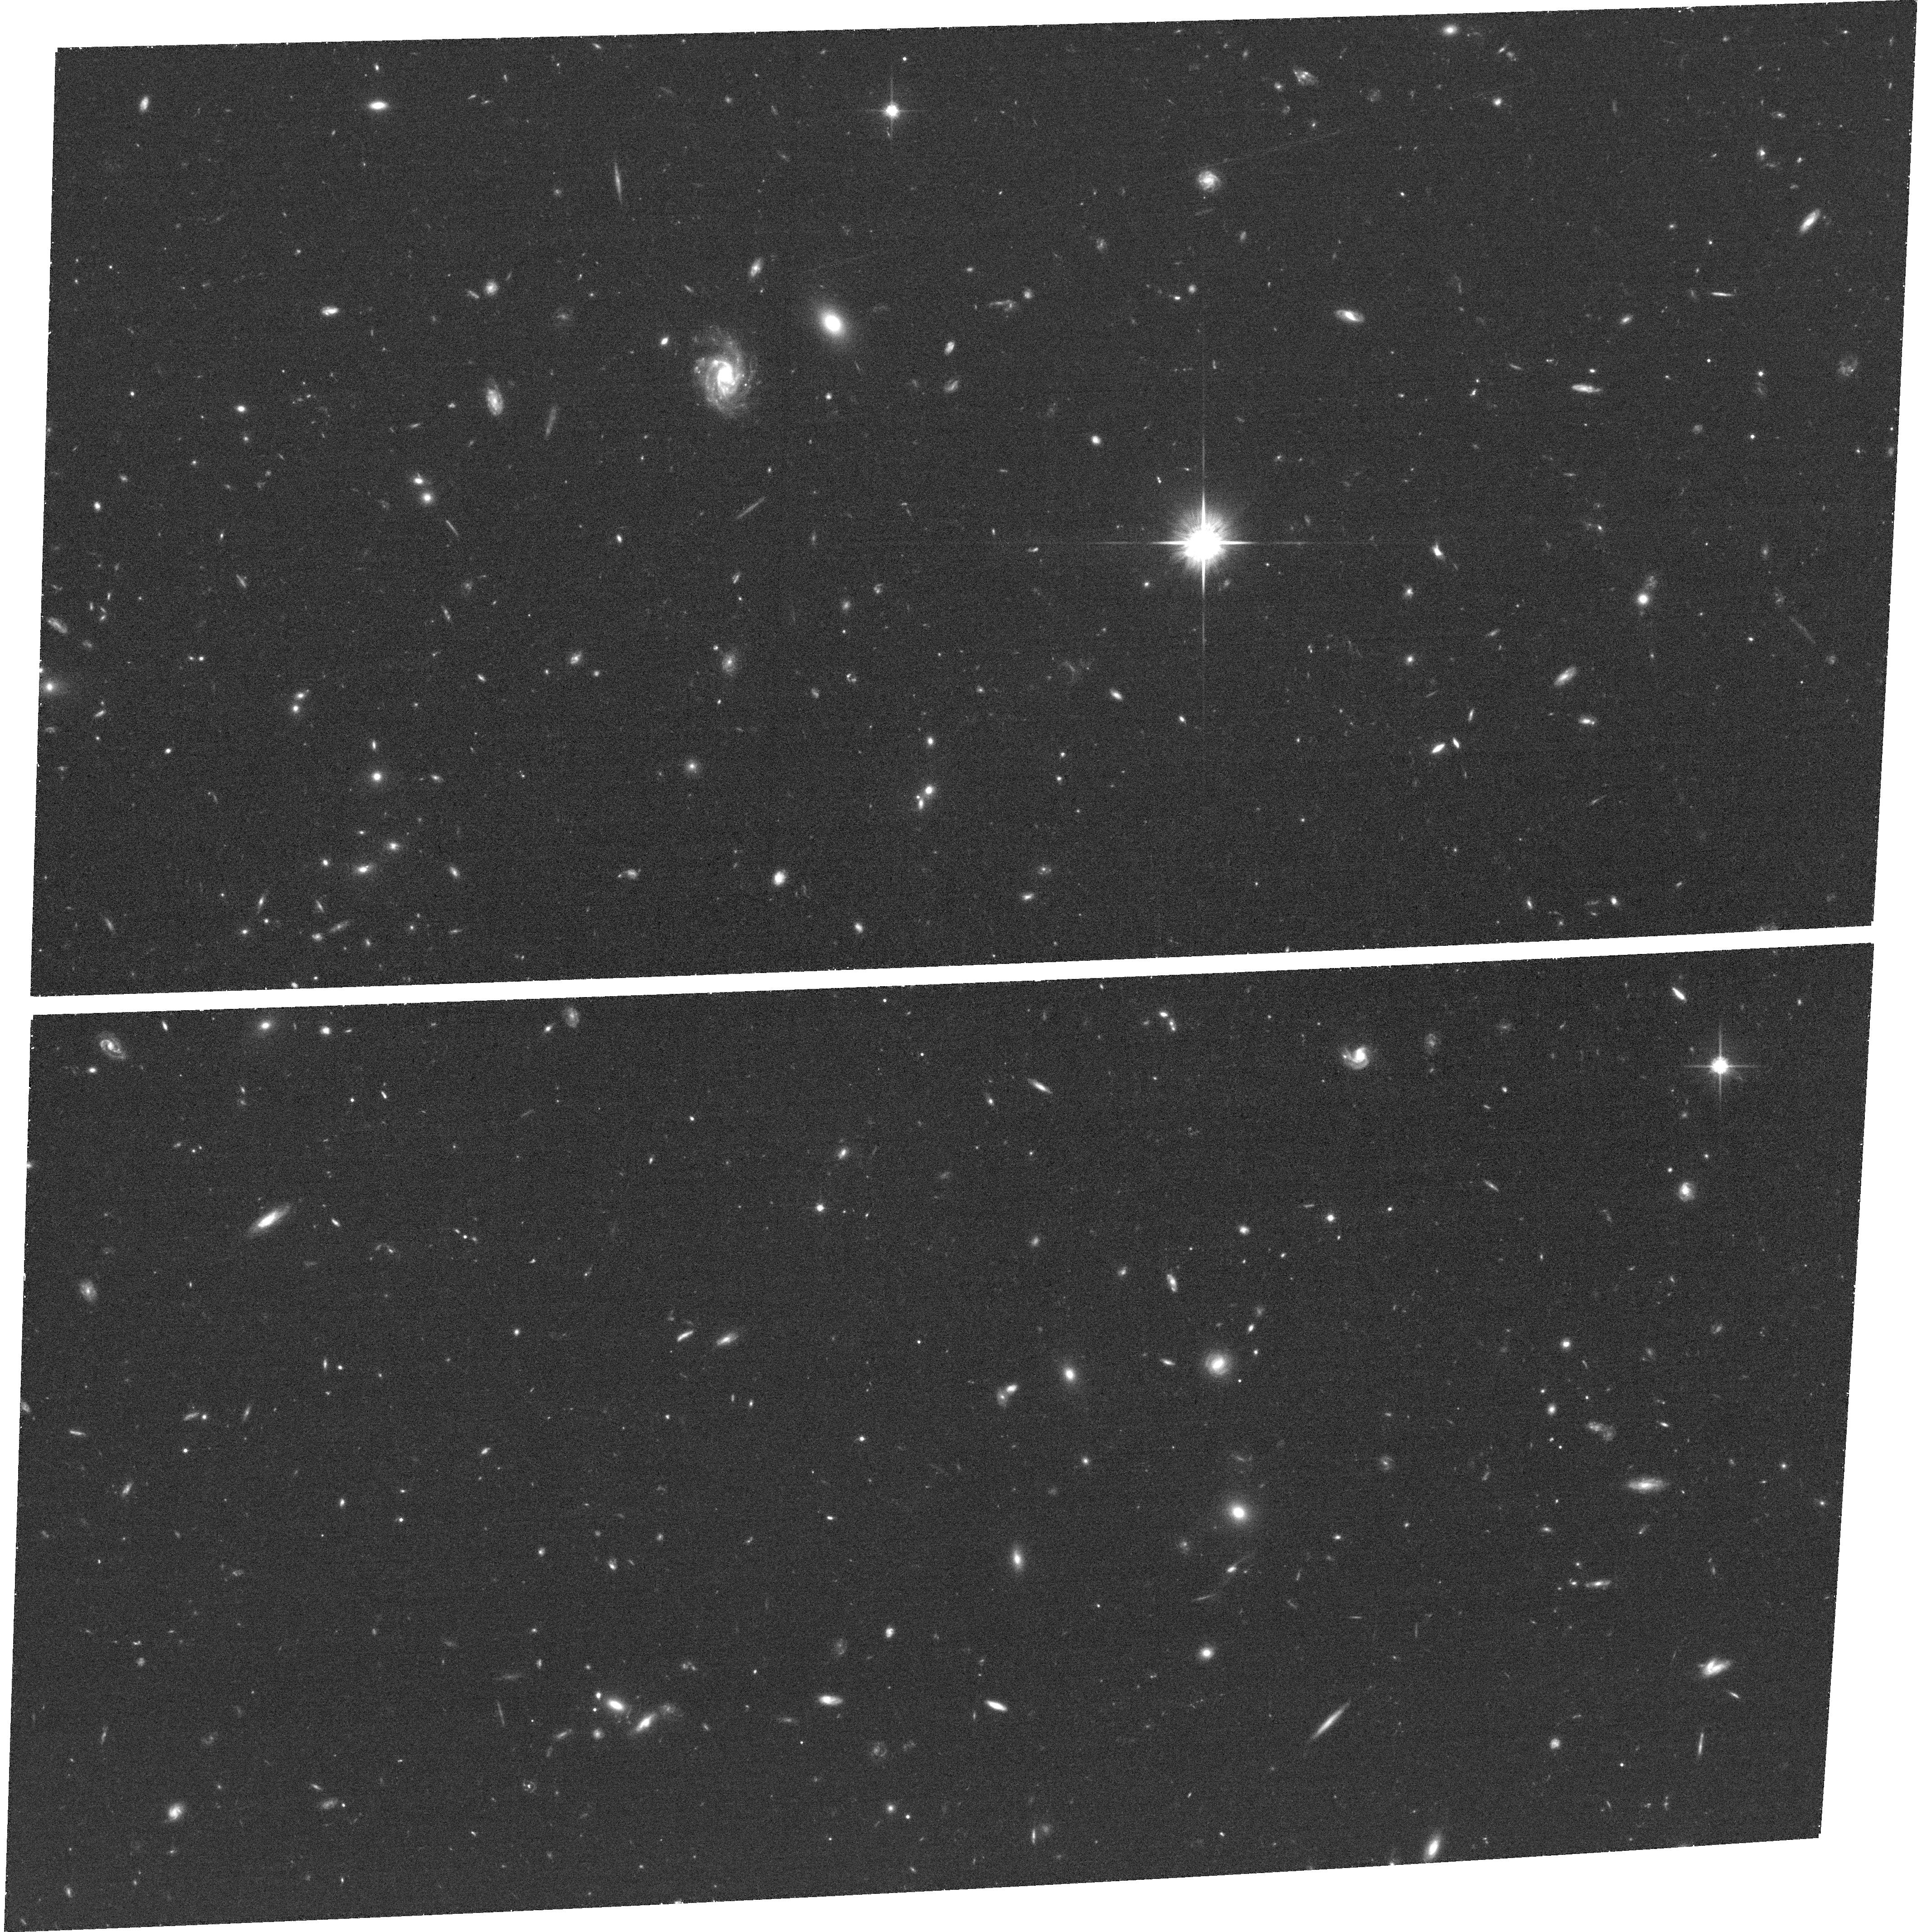
Target: field at RA 189.121°, Dec 62.262°. Instrument: ACS/WFC. Filter: F814W. Exposure: 42 min. Observation ID: hst_12442_ee_acs_wfc_f814w_jbohee

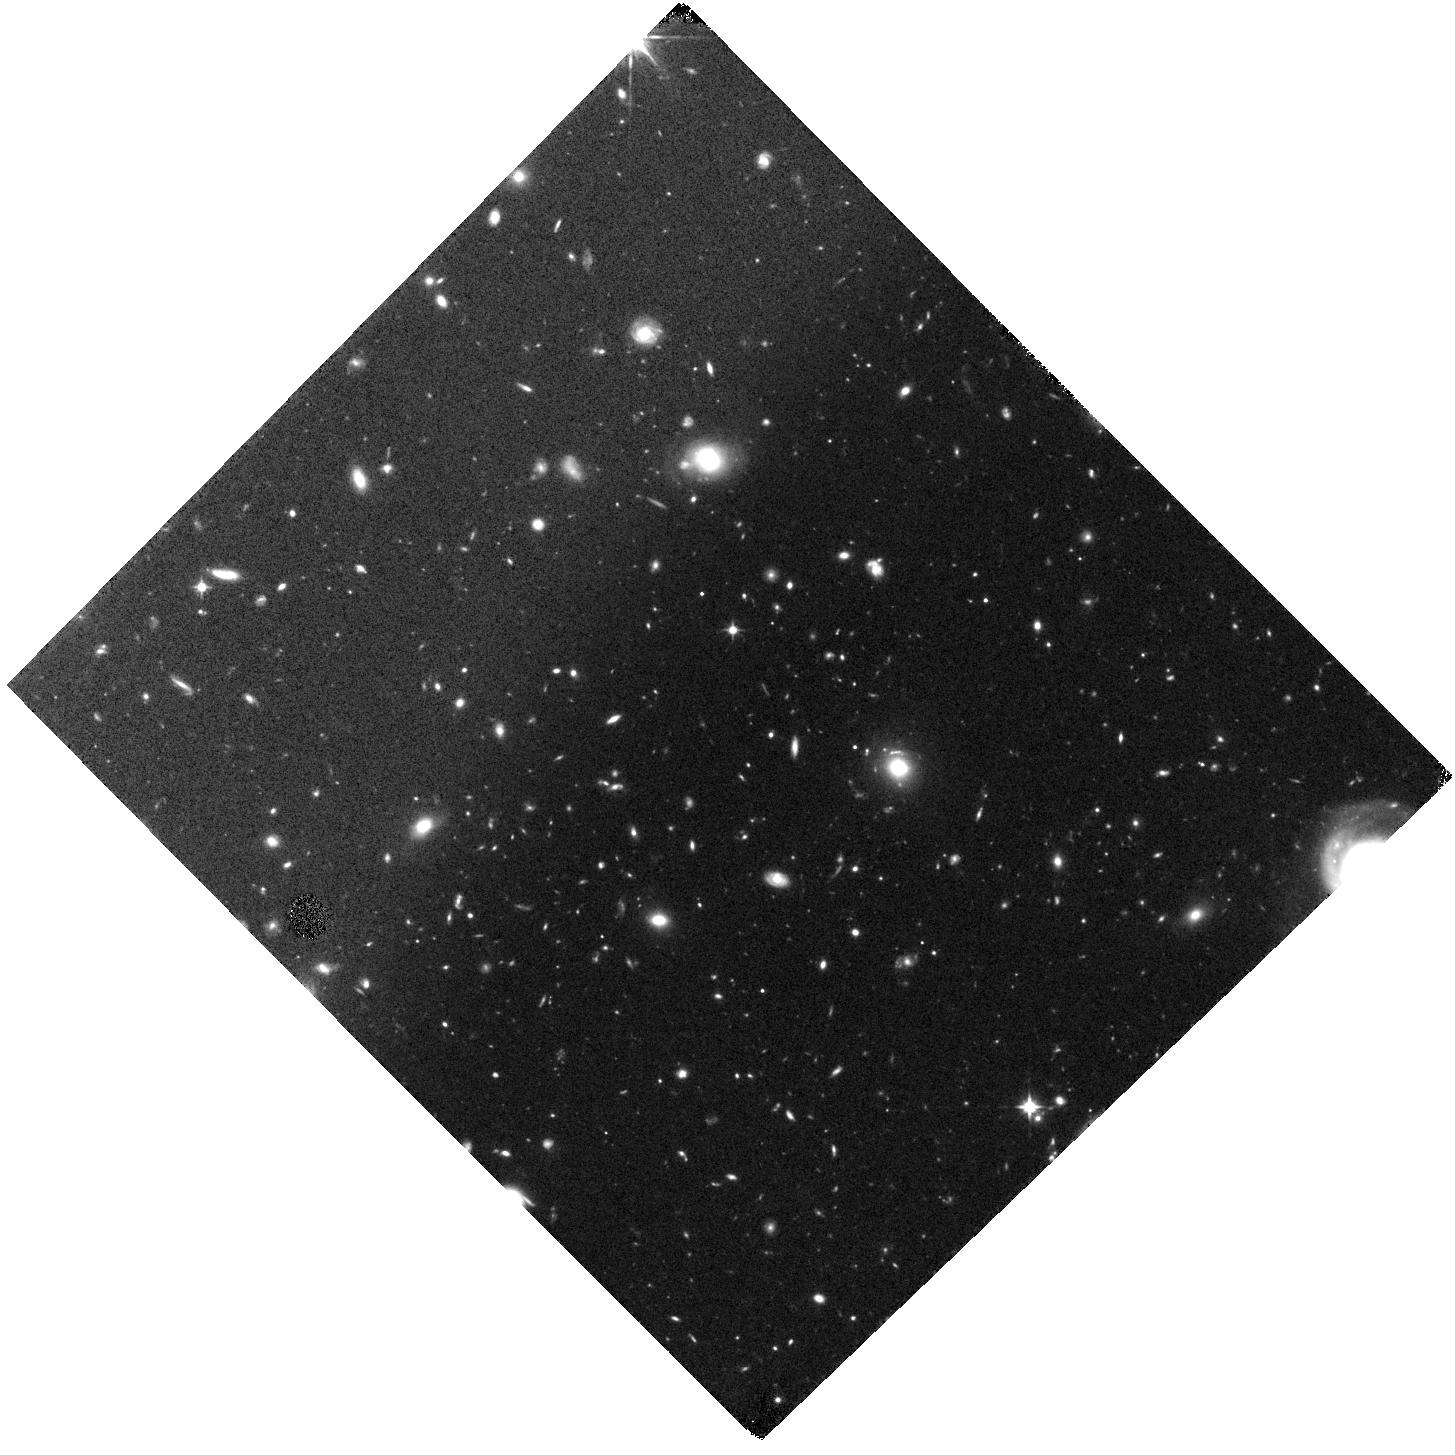
Target: GOODN-N2-VCF. Instrument: WFC3/IR. Filter: F105W. Exposure: 2.6 h. Observation ID: hst_12442_cf_wfc3_ir_f105w_ibohcf

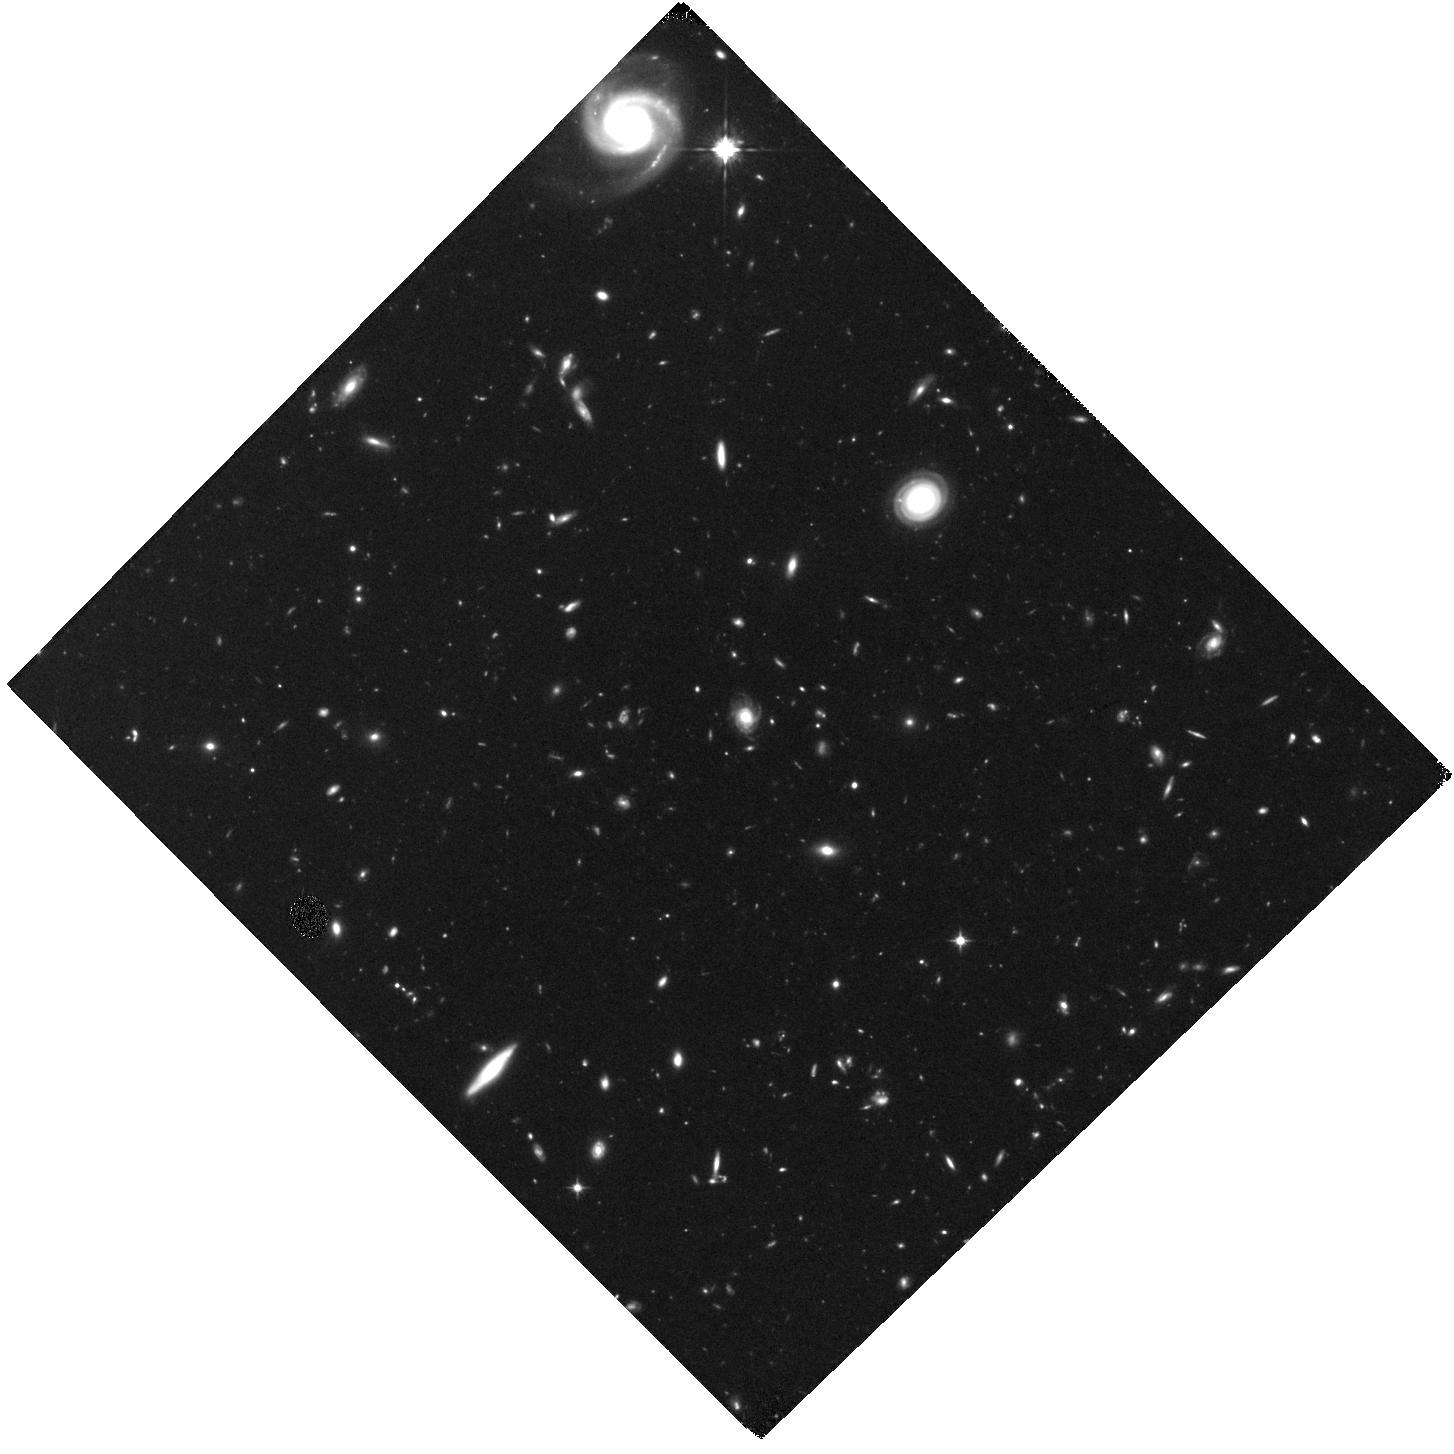
Target: GOODN-N2-VCE. Instrument: WFC3/IR. Filter: F105W. Exposure: 2.6 h. Observation ID: hst_12442_ce_wfc3_ir_f105w_ibohce

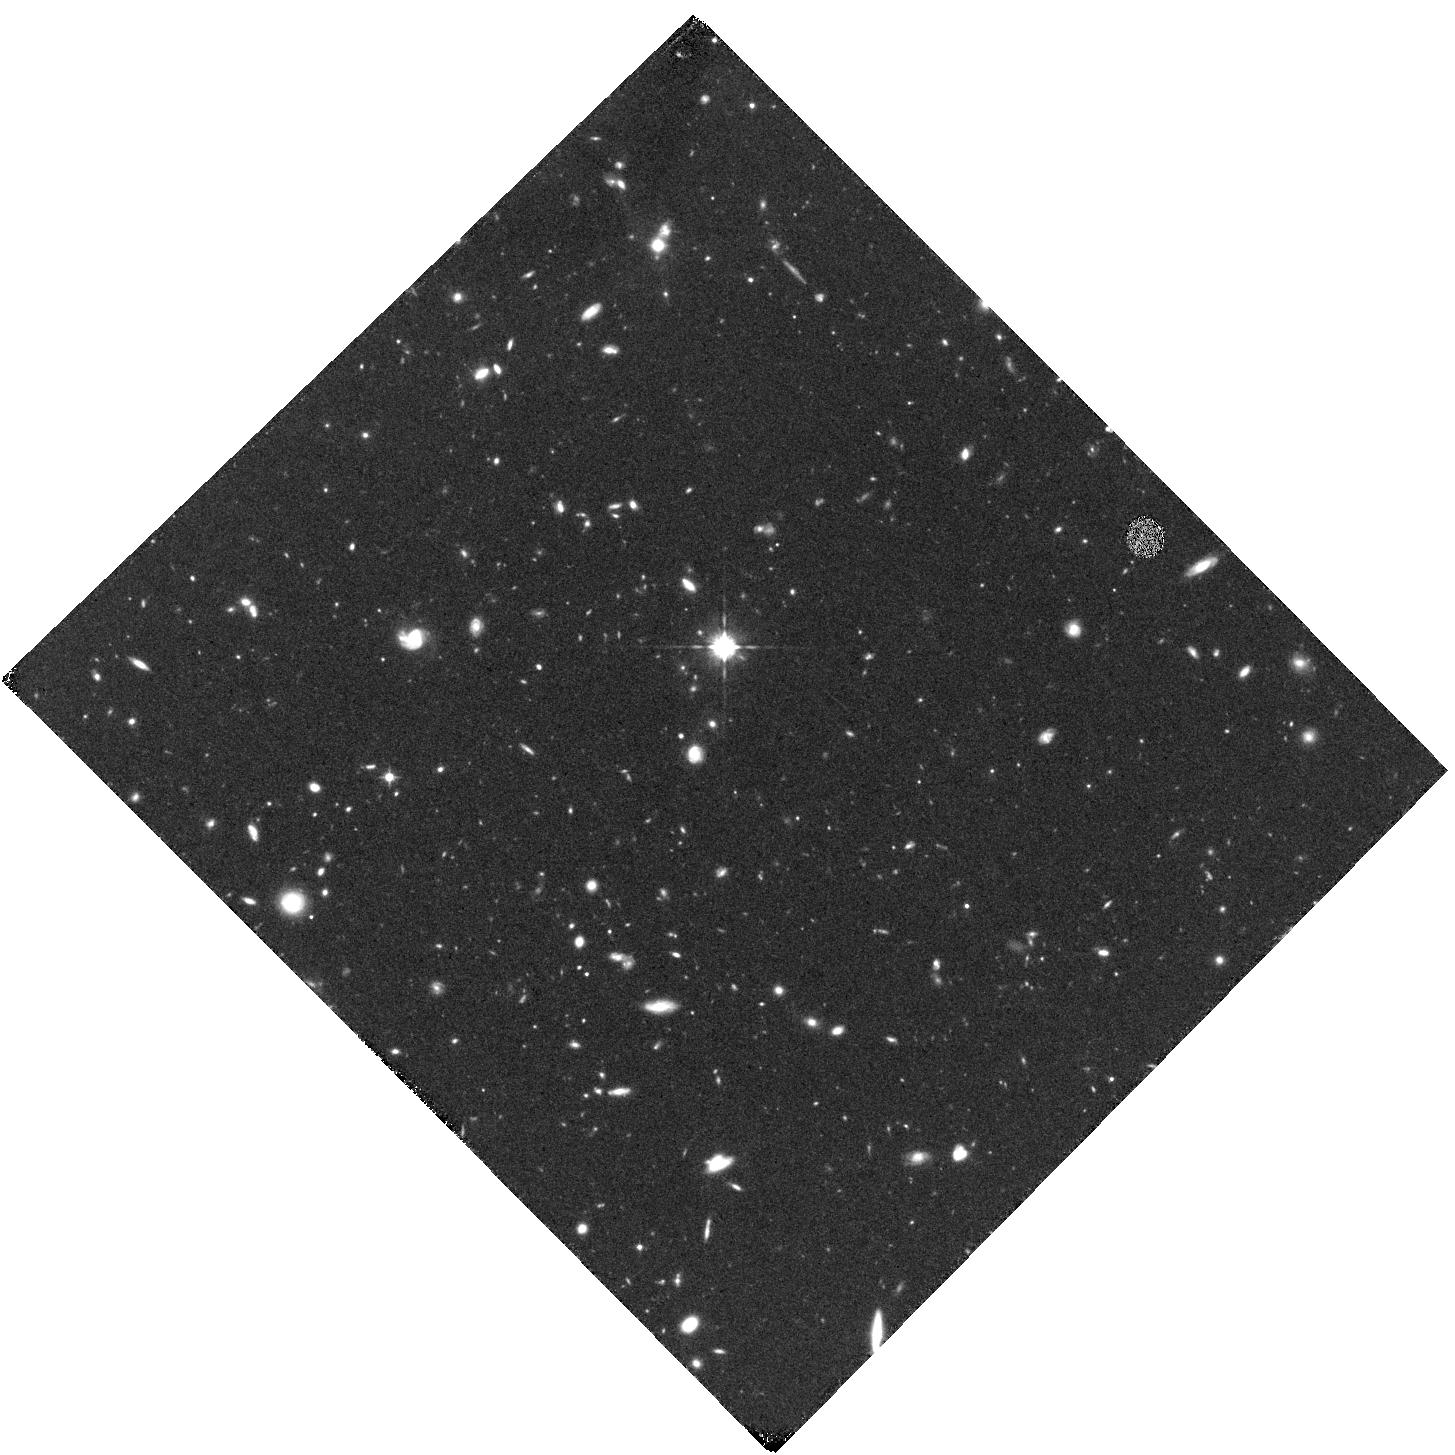
Target: GOODN-N1-VBI. Instrument: WFC3/IR. Filter: F105W. Exposure: 2.7 h. Observation ID: hst_12442_bi_wfc3_ir_f105w_ibohbi

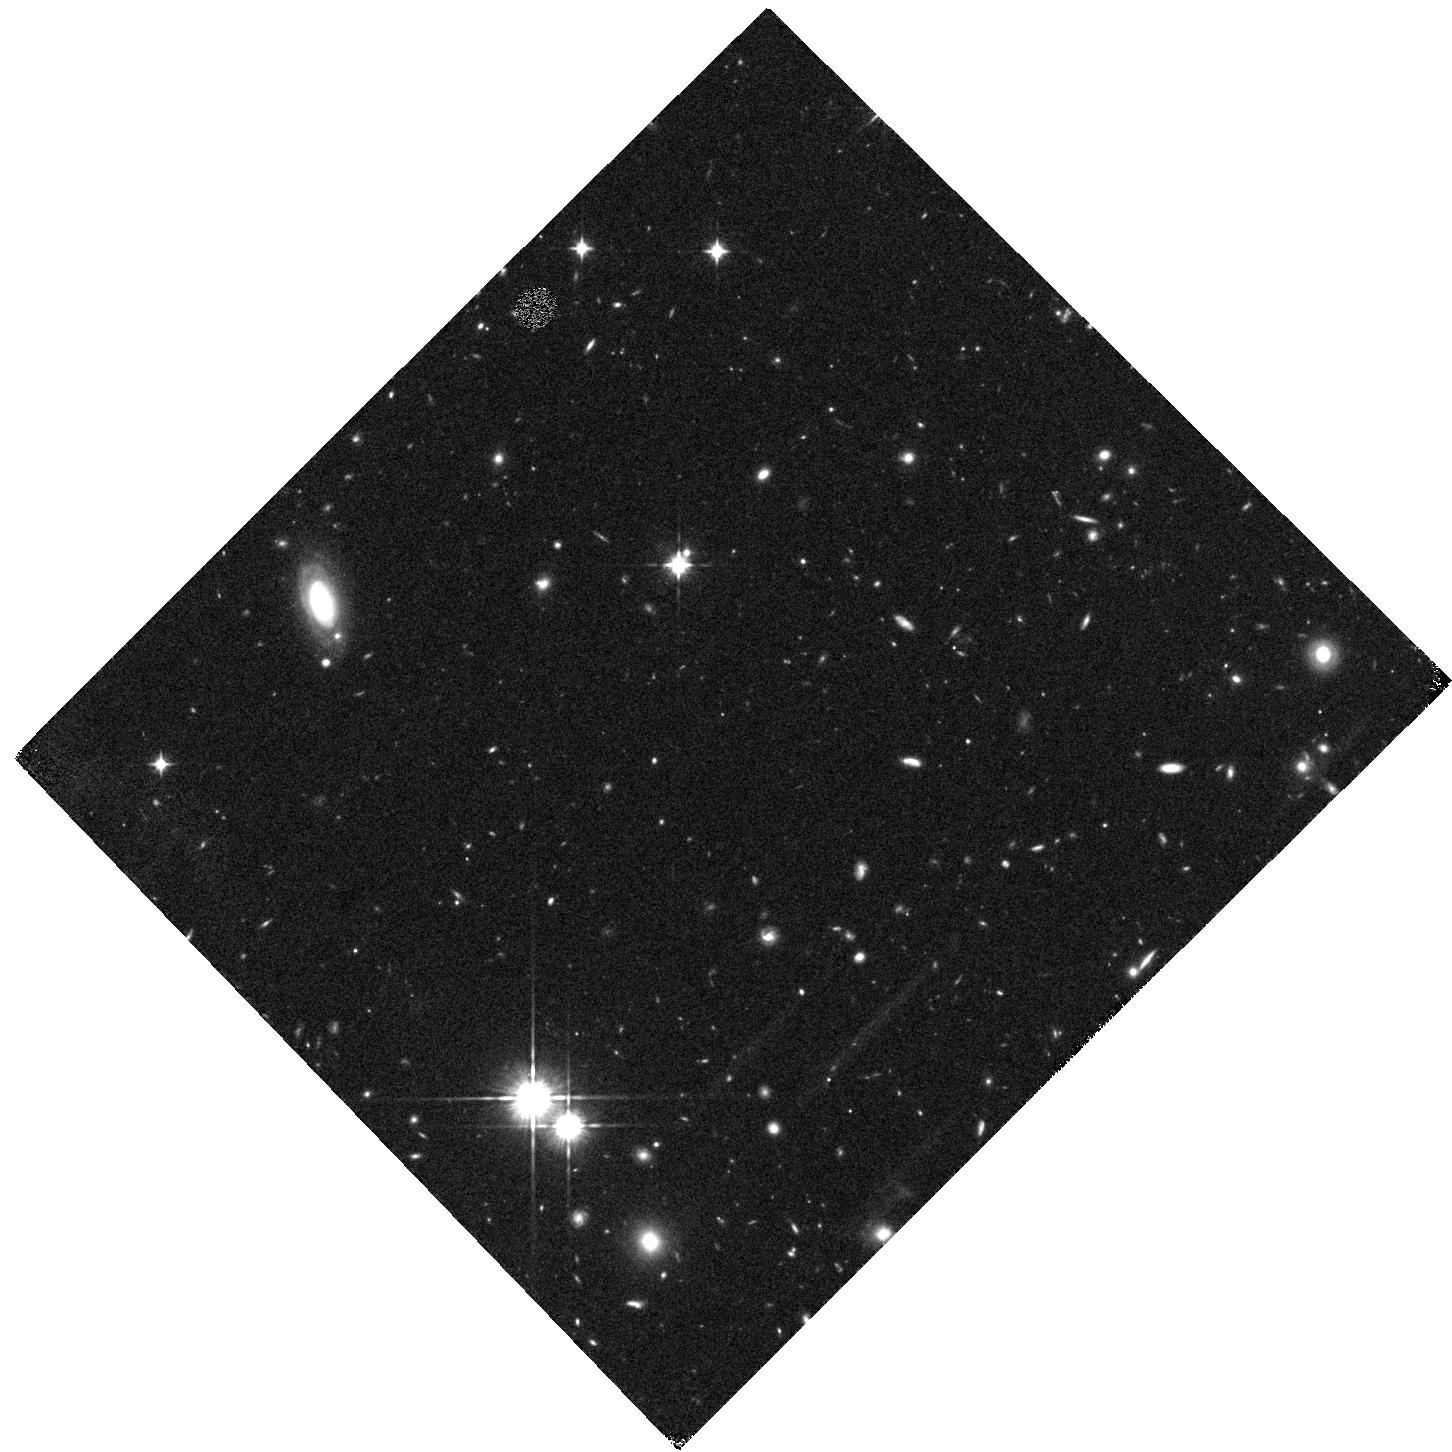
Target: GOODSN-SKIRT000-VDH. Instrument: WFC3/IR. Filter: F105W. Exposure: 48 min. Observation ID: hst_12442_dh_wfc3_ir_f105w_ibohdh

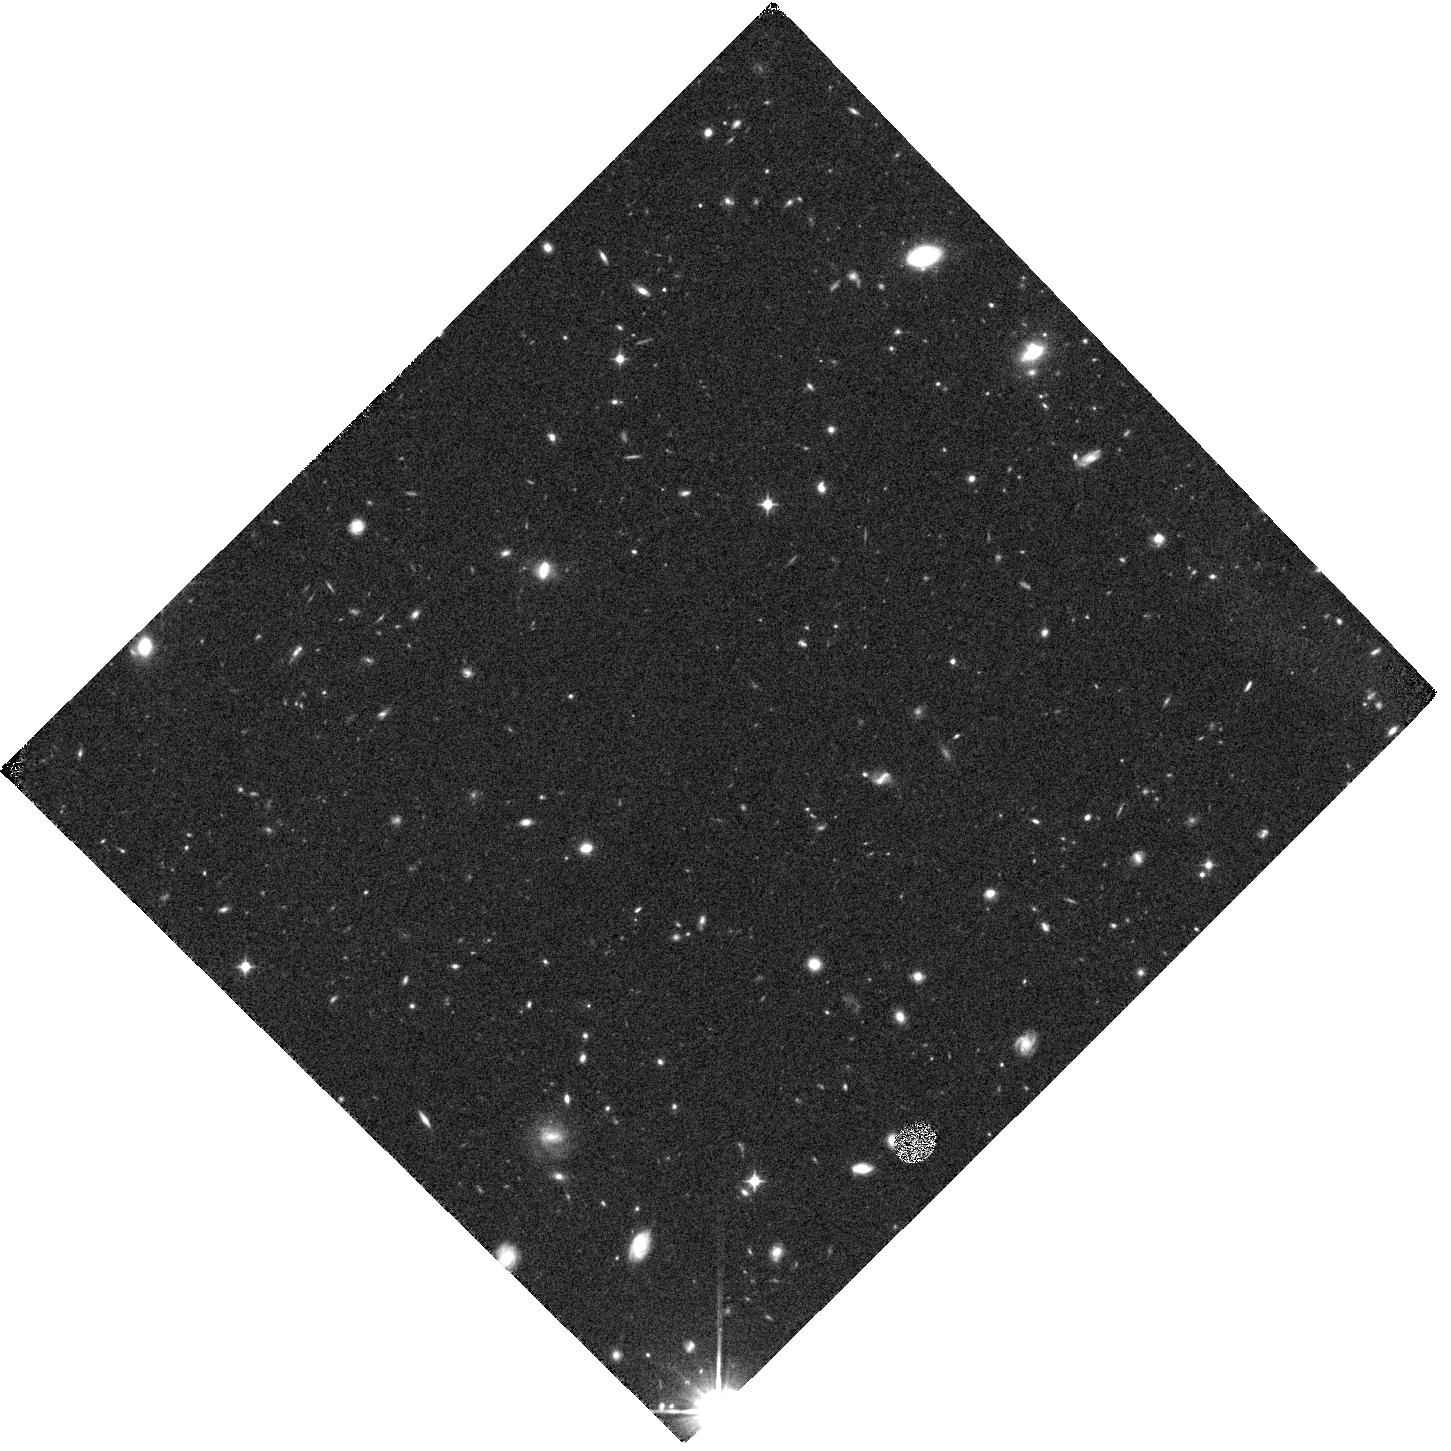
Target: GOODSN-SKIRT180-VEA. Instrument: WFC3/IR. Filter: F105W. Exposure: 49 min. Observation ID: hst_12442_ea_wfc3_ir_f105w_ibohea

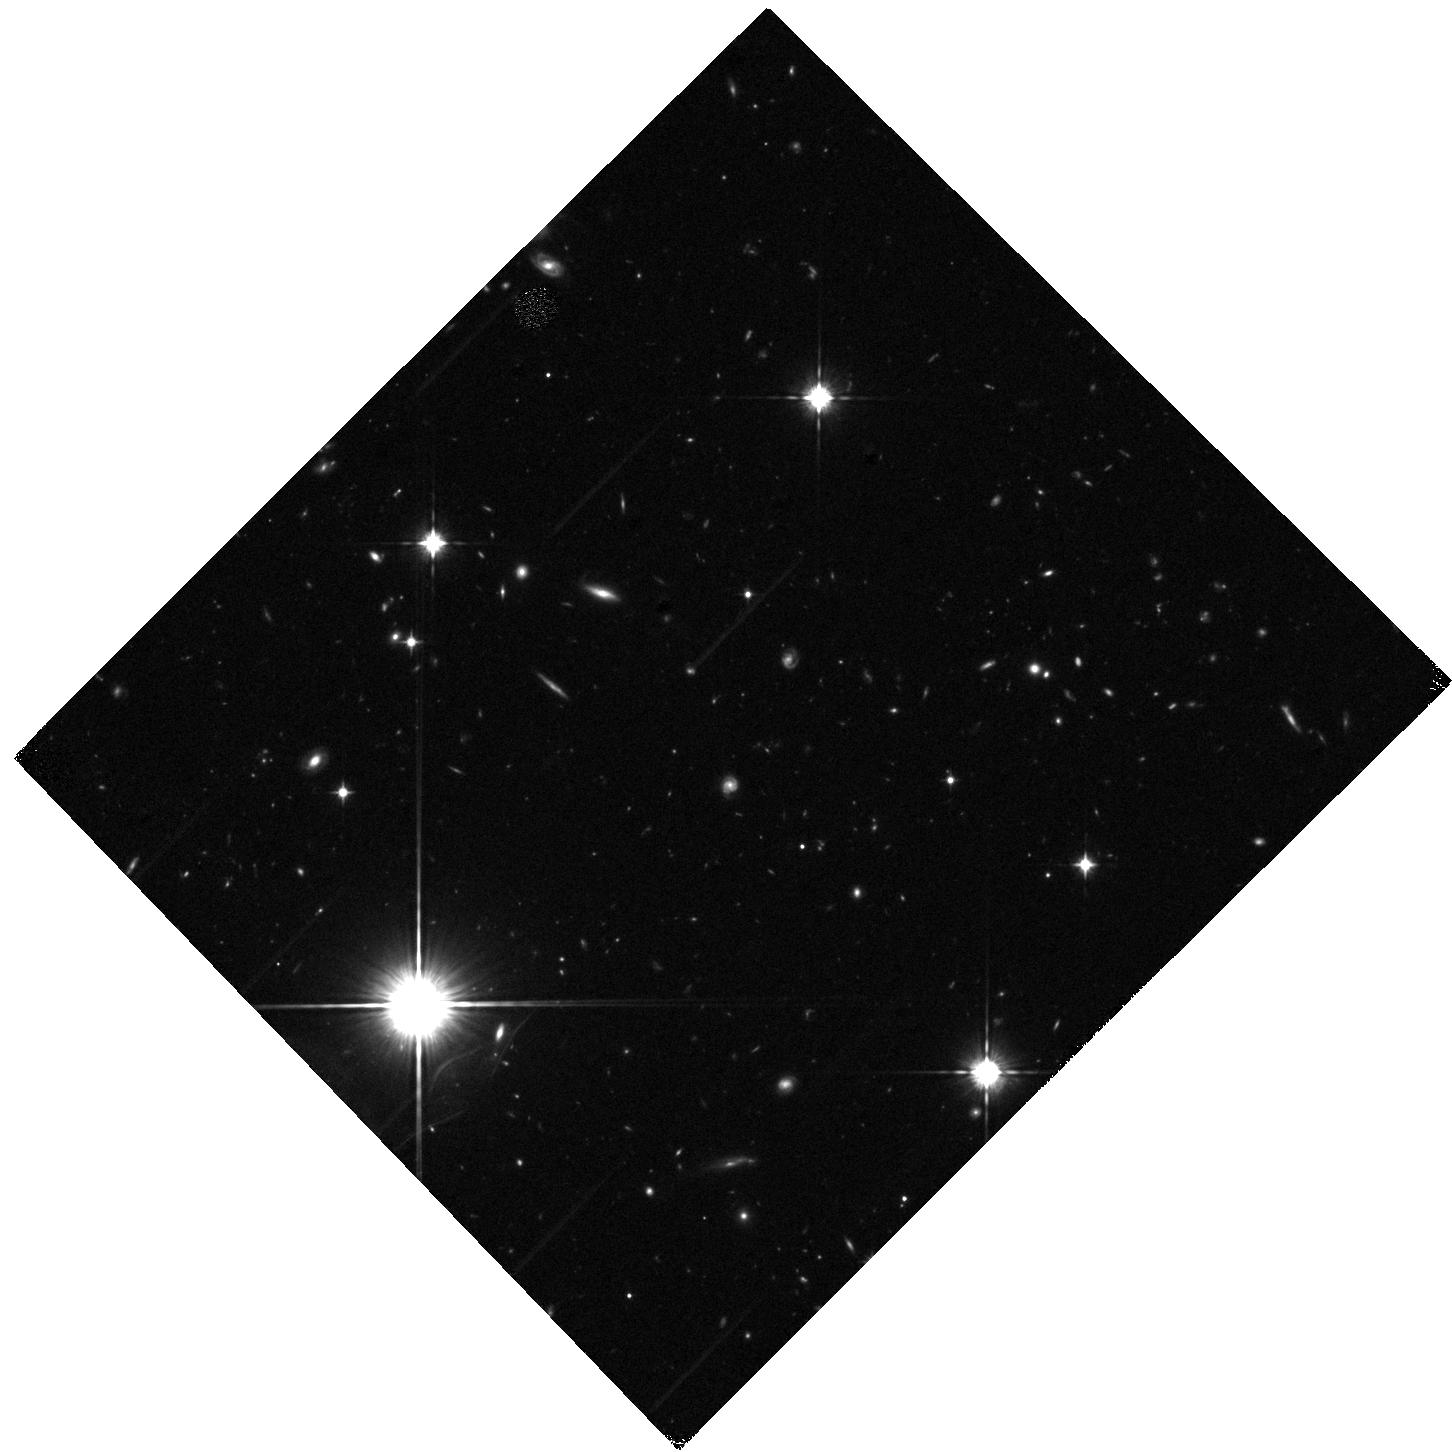
Target: GOODSN-SKIRT000-VDB. Instrument: WFC3/IR. Filter: F105W. Exposure: 48 min. Observation ID: hst_12442_db_wfc3_ir_f105w_ibohdb

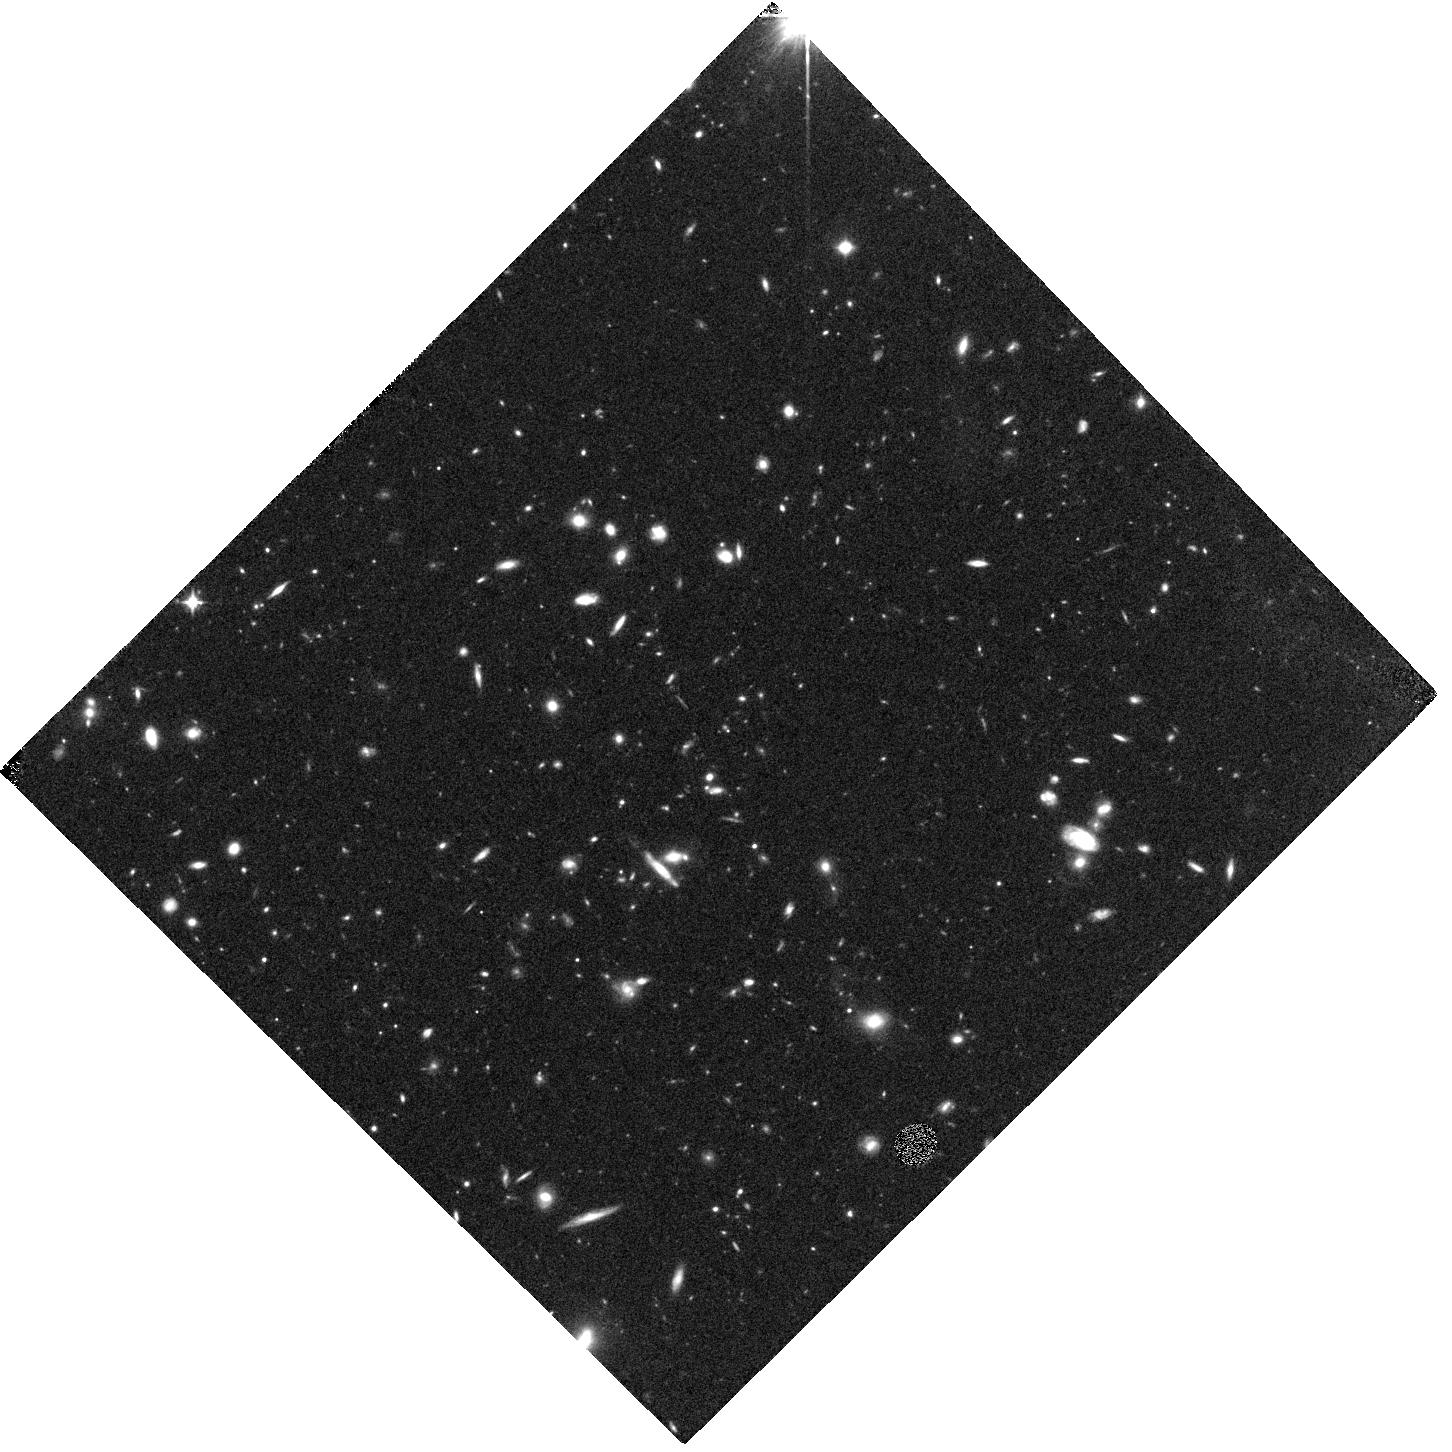
Target: GOODSN-SKIRT180-VEF. Instrument: WFC3/IR. Filter: F105W. Exposure: 50 min. Observation ID: hst_12442_ef_wfc3_ir_f105w_ibohef

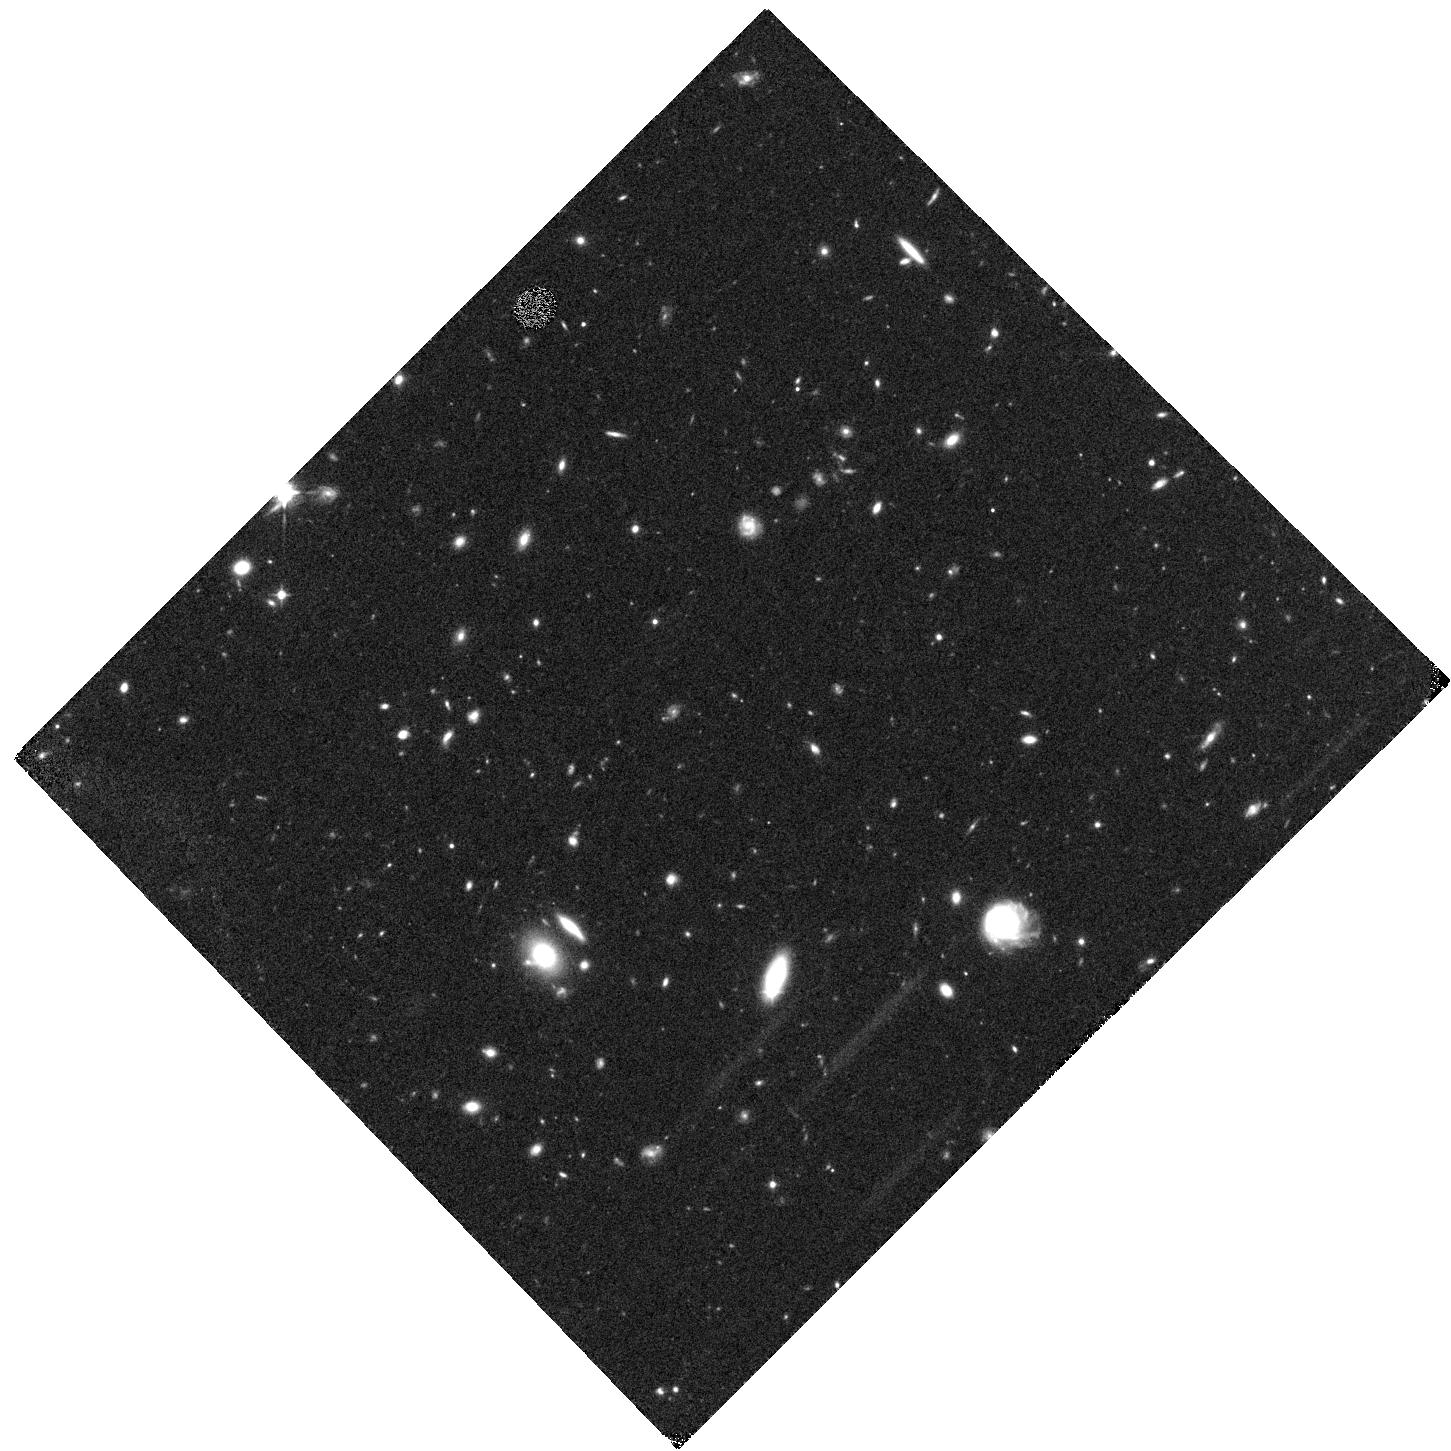
Target: GOODSN-SKIRT000-VDG. Instrument: WFC3/IR. Filter: F105W. Exposure: 48 min. Observation ID: hst_12442_dg_wfc3_ir_f105w_ibohdg

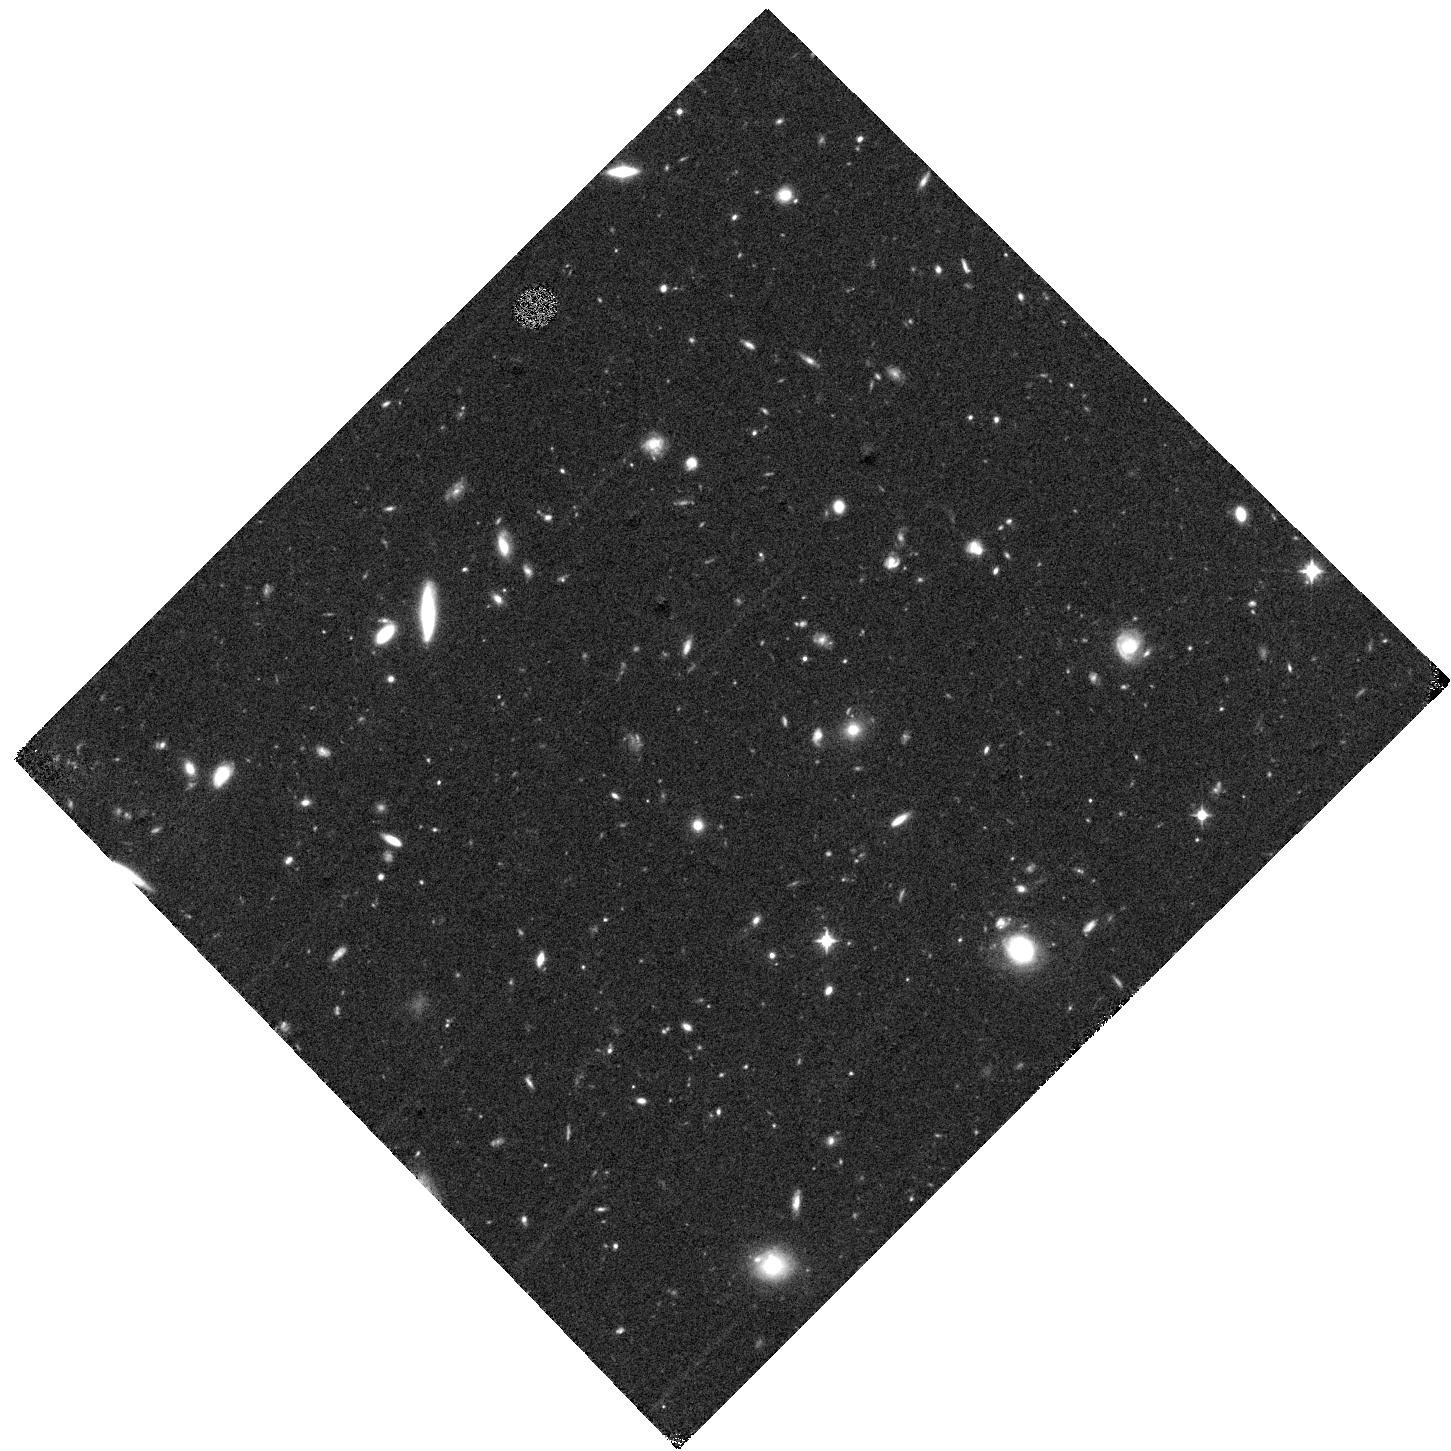
Target: GOODSN-SKIRT000-VDE. Instrument: WFC3/IR. Filter: F105W. Exposure: 48 min. Observation ID: hst_12442_de_wfc3_ir_f105w_ibohde

Cosmic Assembly Near-IR Deep Extragalactic Legacy Survey -- GOODS-North Field, Non-SNe-Searched Visits (PI: Faber, Sandra M.)

The Cosmic Assembly Near-IR Deep Extragalactic Legacy Survey (CANDELS) is designed to document the |*|rst third of galactic evolution from z = 8 to 1.5 via deep imaging of more than 250, 000 galaxies with WFC3/IR and ACS. It will also find the first Type Ia SNe beyond z > 1.5 and establish their accuracy as standard candles for cosmology. Five premier multi-wavelength sky regions selected from the Spitzer Extragalactic Deep Survey (SEDS) provide complementary IRAC imaging data down to 26.5 AB mag, a unique resource for stellar masses at all redshifts. The use of |*|ve widely separated |*|elds mitigates cosmic variance and yields statistically robust and complete samples of galaxies down to 10^9 solar masses out to z ~ 8. The program merges two originally separate MCT proposals. The Faber program incorporates a |*|Wide|*| imaging survey in three separate fields to ~2 orbit depth over ~0.2 sq. degrees, plus a |*|Deep|*| imaging survey to ~12 orbit depth in the two GOODS regions over ~0.04 sq. degrees. When combined with ultra-deep imaging from the Hubble Ultradeep Field program (GO 11563), the result is a three-tiered strategy that ef|*|ciently samples both bright/rare and faint/common extragalactic objects. The Ferguson program adds an extensive high-redshift Type Ia SNe search, plus ultraviolet "daytime" UVIS exposures in GOODS-N to exploit the CVZ opportunity in that field. This program, GO 12060, is part of the GOODS-S Deep survey. Special Deep science highlights include: * Detection and counts of early galaxies to z ~ 7-8 as revealed by red-sensitive WFC3-IR images beyond the Lya break - Measurement of the luminosity function of infant galaxies down to 10^9 solar masses out to z = 7-8 - Measurement of the faint-end LF slope to assess the contribution of faint galaxies to cosmic reionization * The physics of early star formation - Propertes of the earliest star-forming regions -- sizes, star-formation rates, stellar masses and radiation densities, dust contents - In concert with Spitzer/IRAC data, measurement of the key relation between star-formation rate and stellar mass -- what set the rate of early star formation in galaxies? - When did star-formation begin to slow down? In what types of objects? Why? * Structural properties, stellar masses, and environments of the earliest identifiable non-QSO AGN as revealed by WFC3-IR * Structure of highly reddened, dust-obscured galaxies * Deep imaging of the outer envelopes of galaxies - Evidence for galaxy-galaxy interactions; counts of merging galaxies - Growth of the outer envelopes and evolution of structure of spheroidal galaxies * Search for Type Ia SNe to z ~ 2 exploiting the long-wavelength J and H sensitivity of WFC3-IR. The first comprehensive search for Type Ia's at these large distances and early epochs.